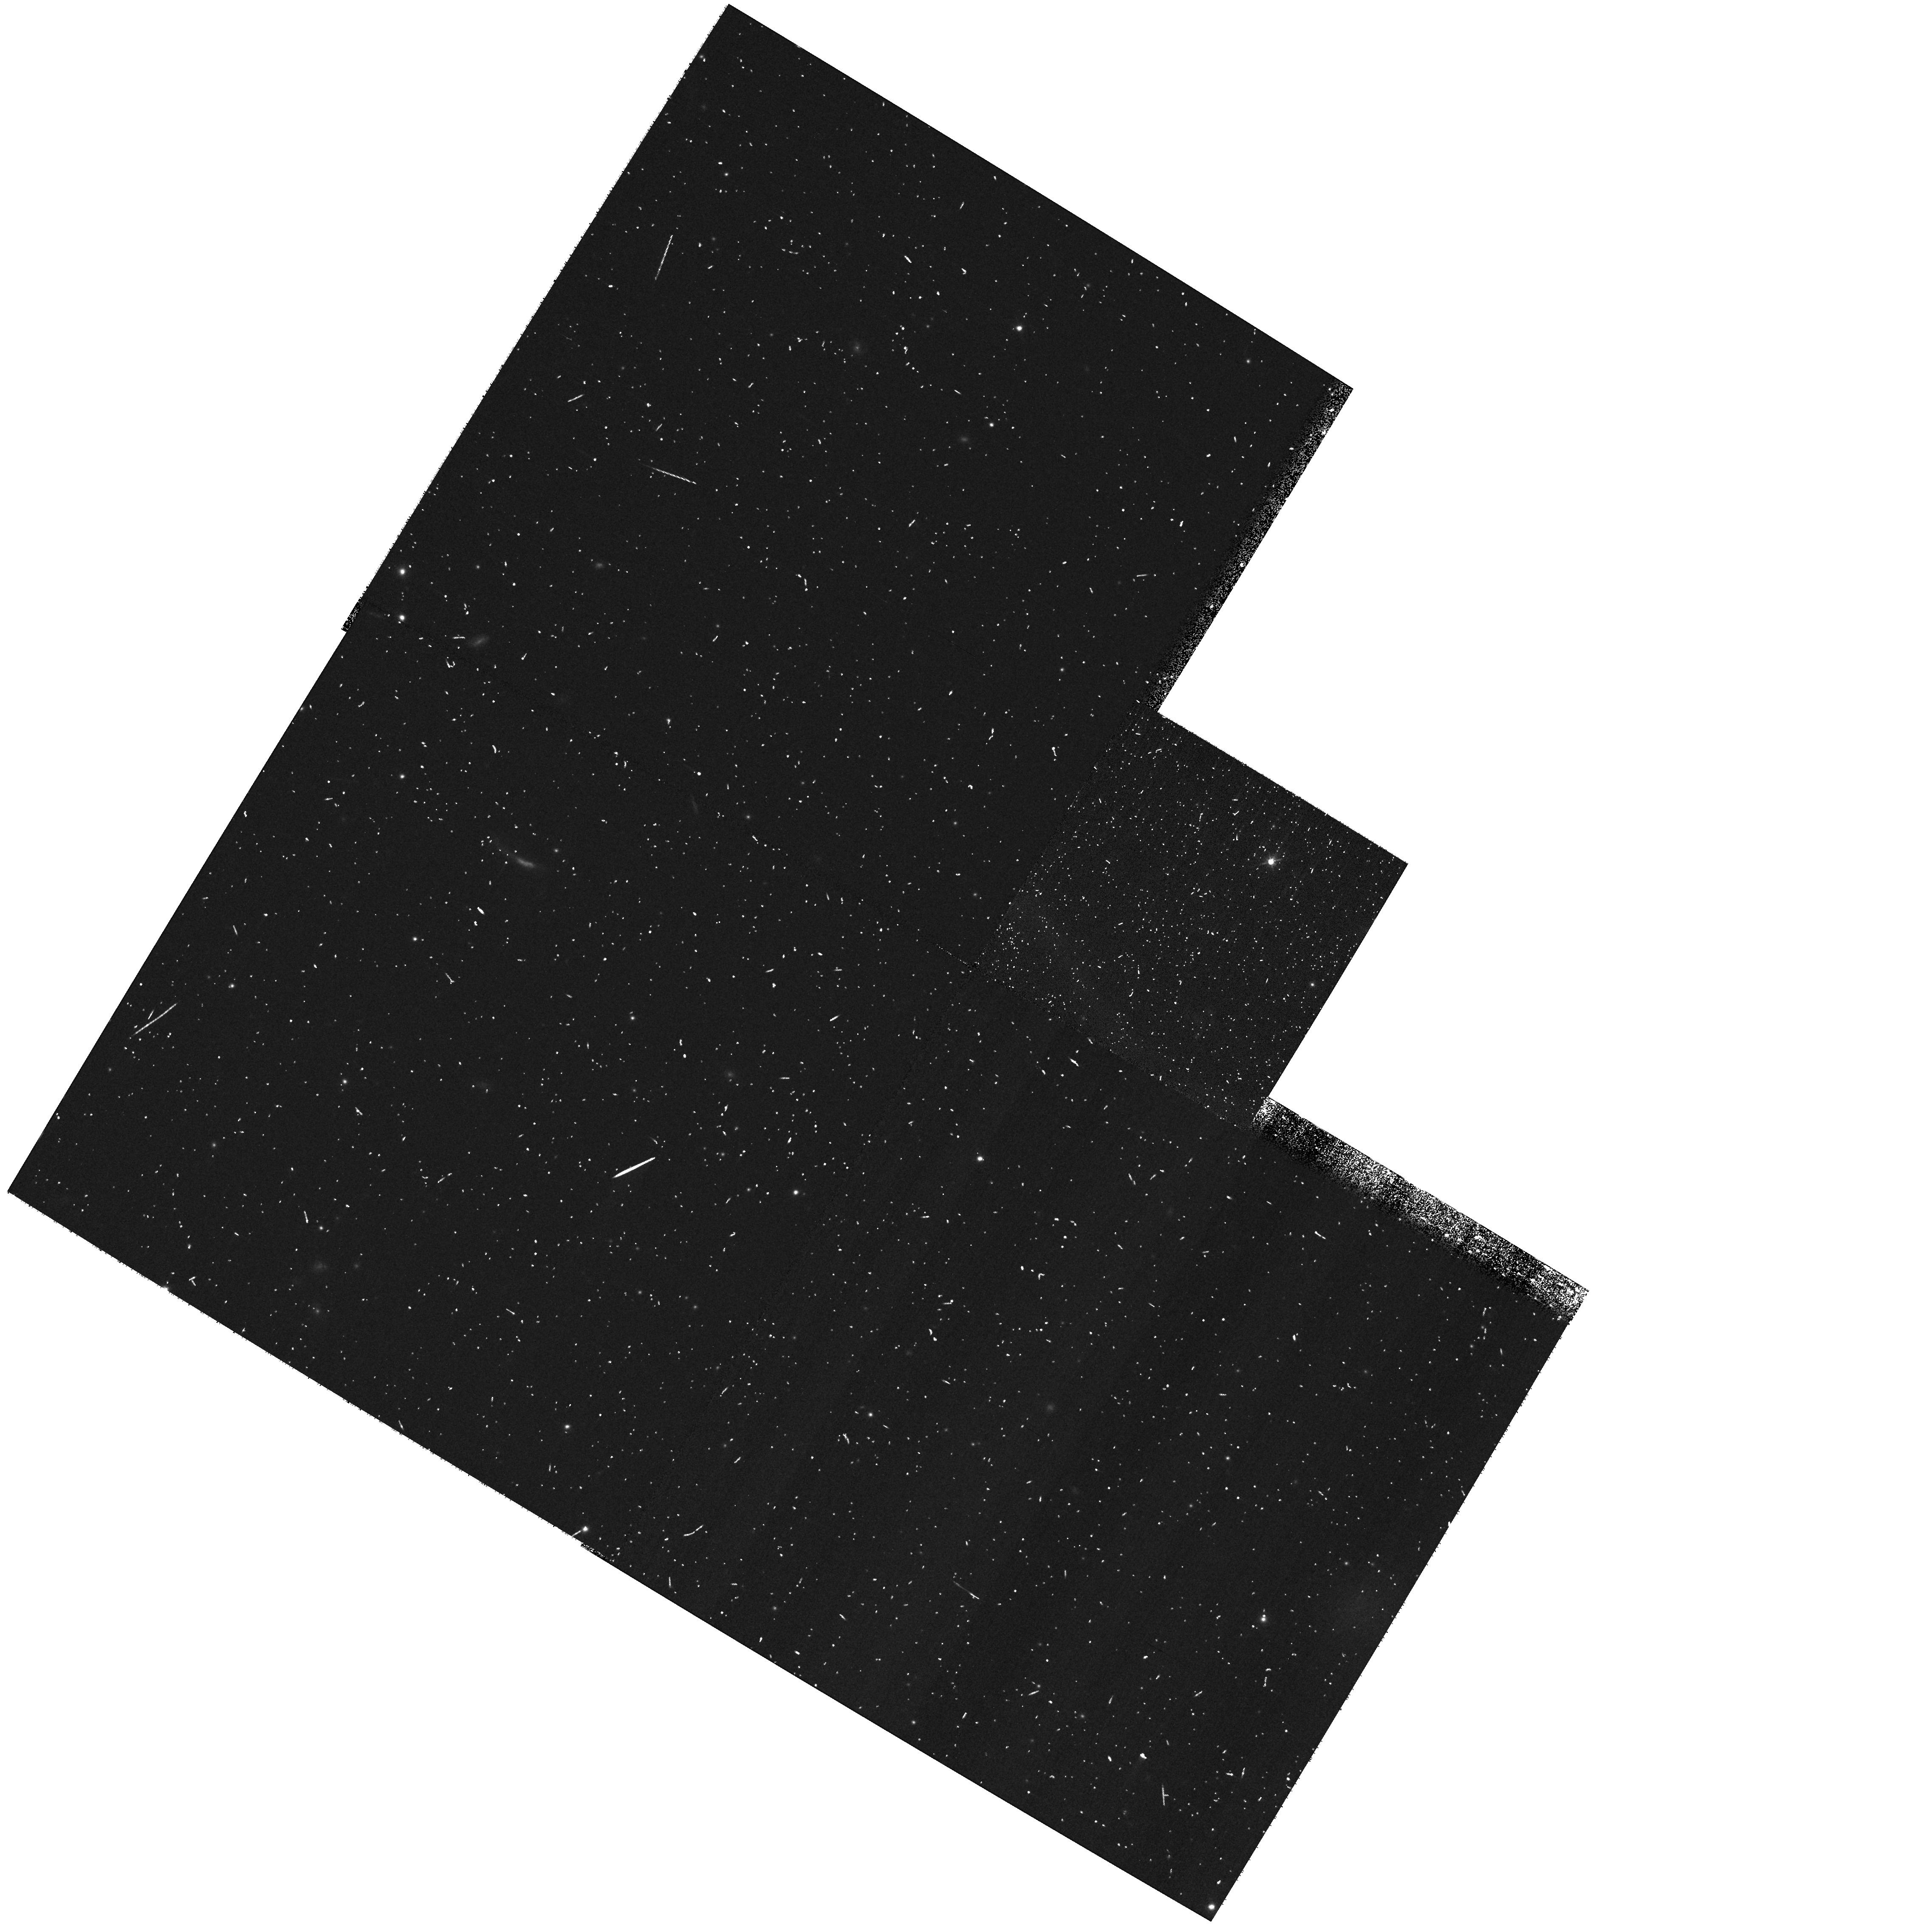
Target: field at RA 187.650°, Dec 12.479°. Instrument: WFPC2/PC. Filter: F606W. Exposure: 6 min. Observation ID: hst_10543_47_wfpc2_pc_f606w_u9e047

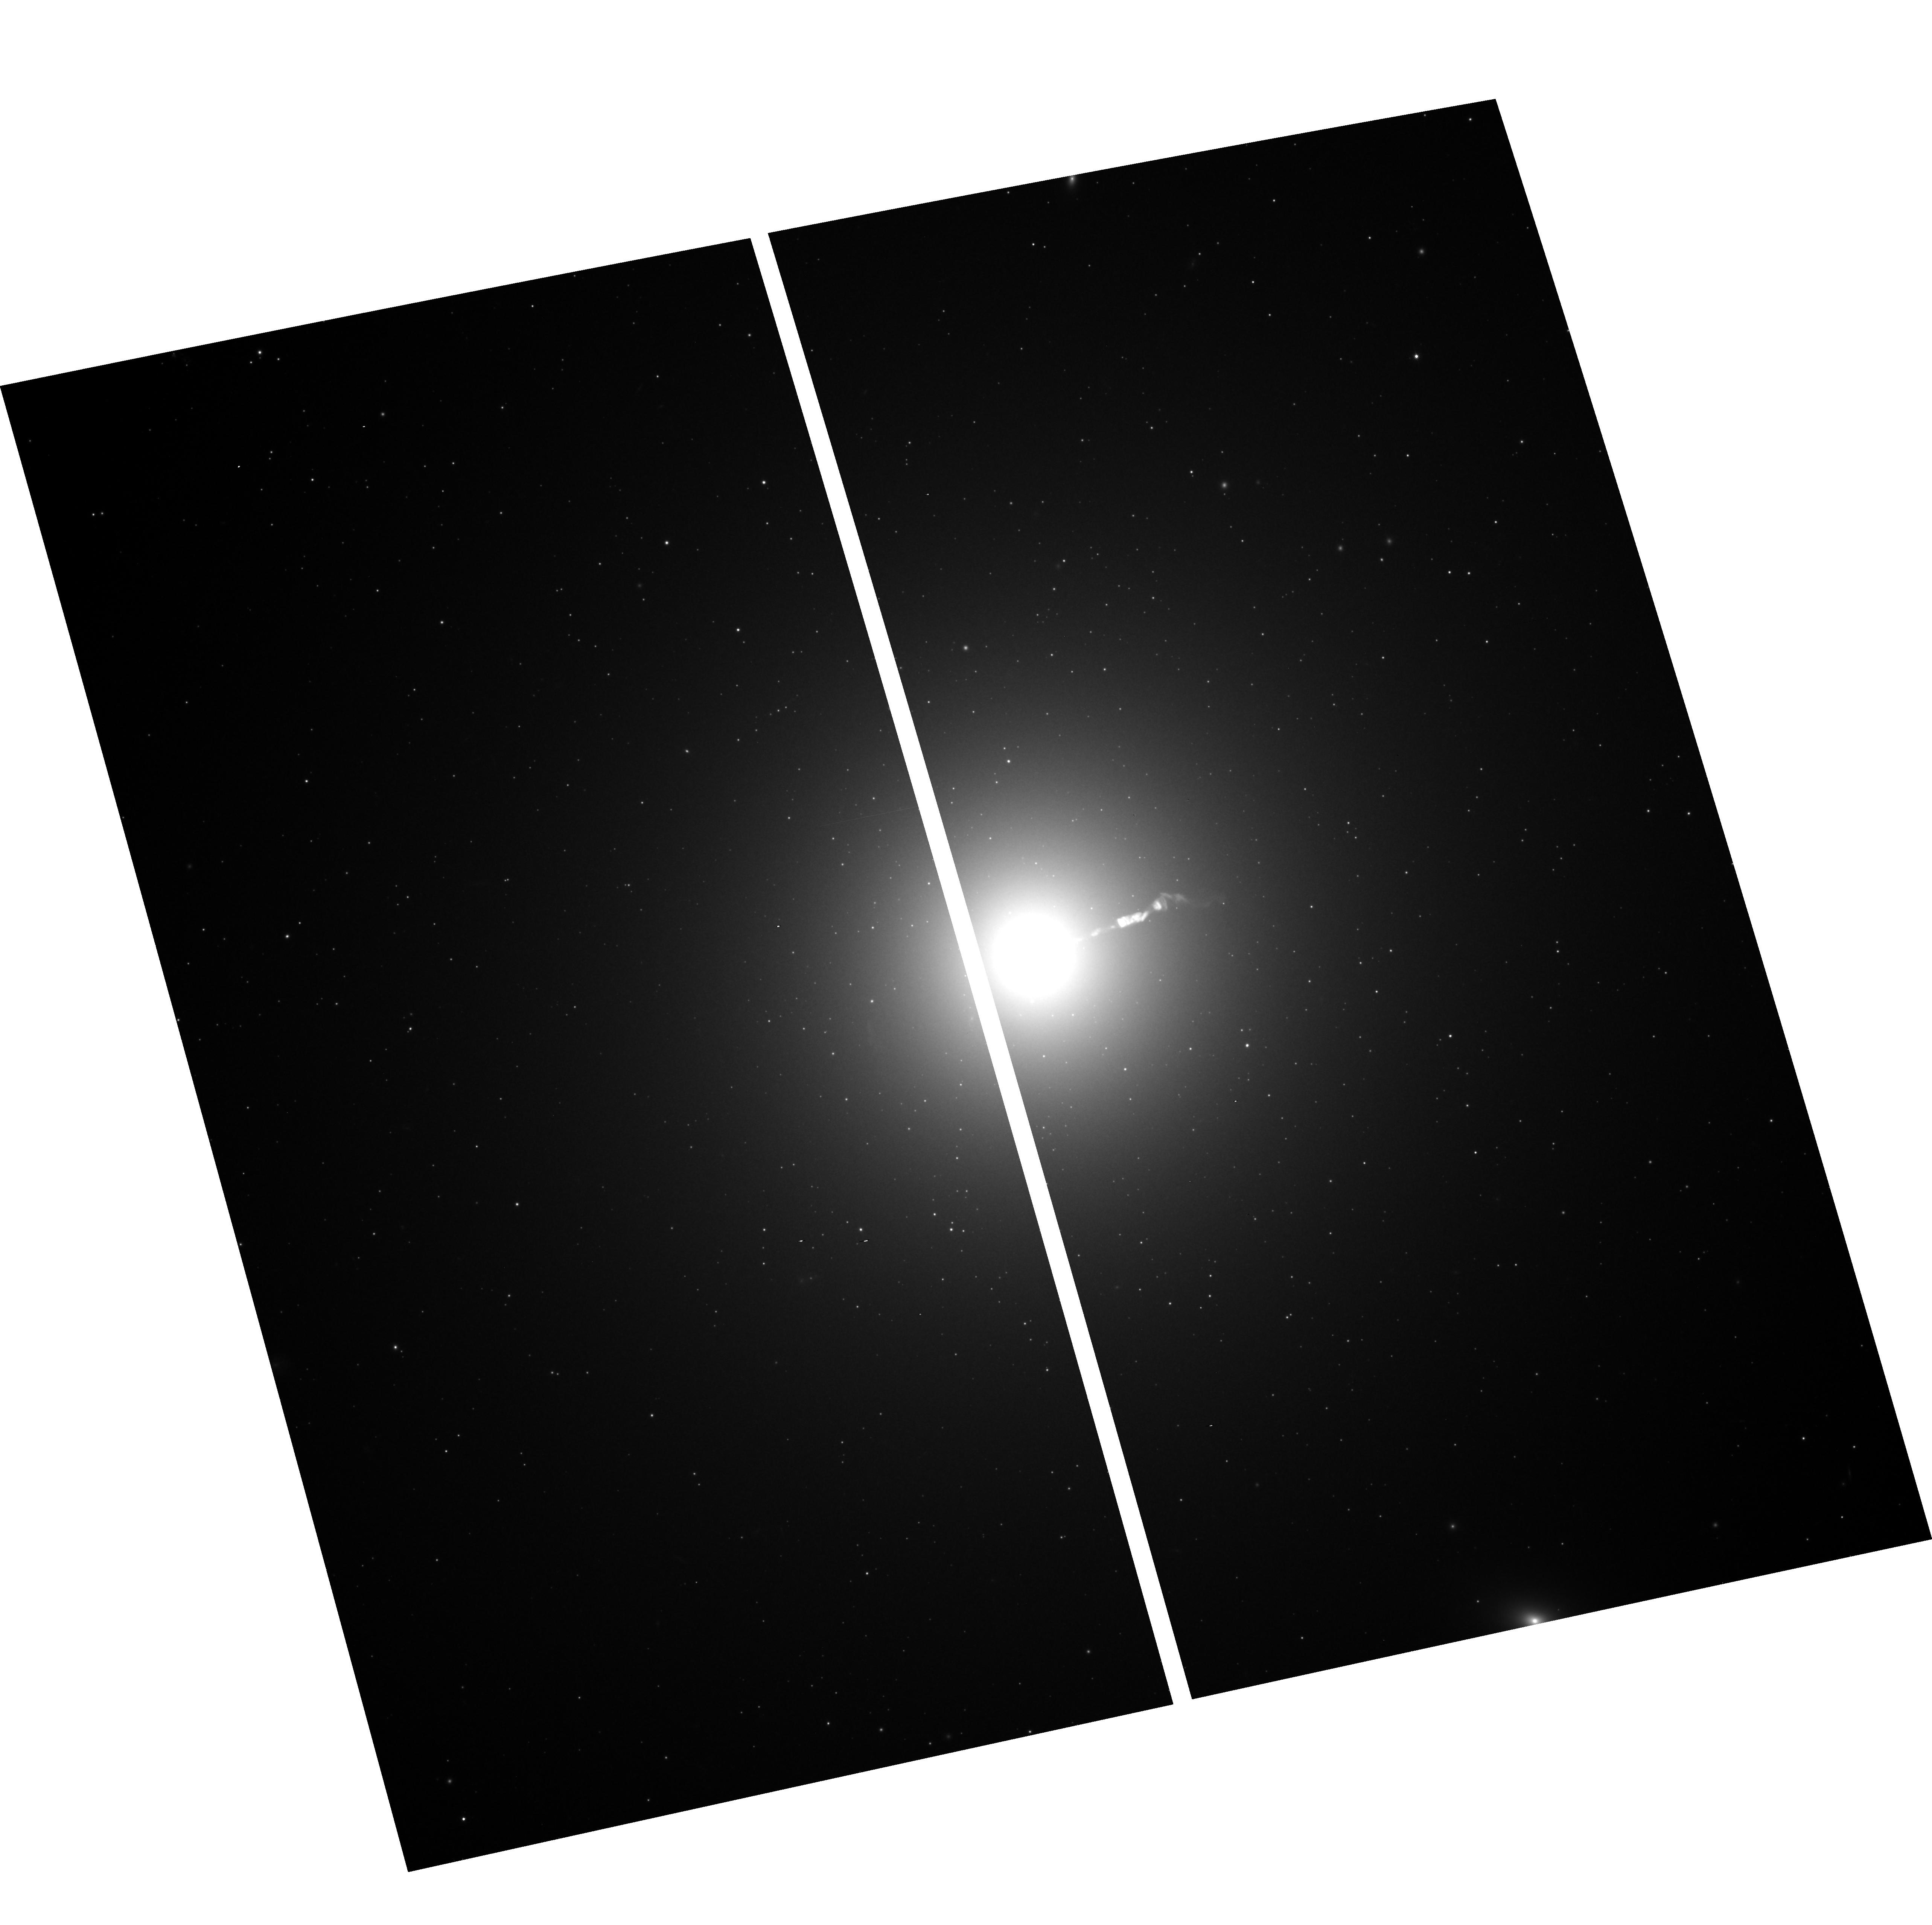
Target: M87. Instrument: ACS/WFC. Filter: F814W. Exposure: 24 min. Observation ID: hst_10543_38_acs_wfc_f814w_j9e038

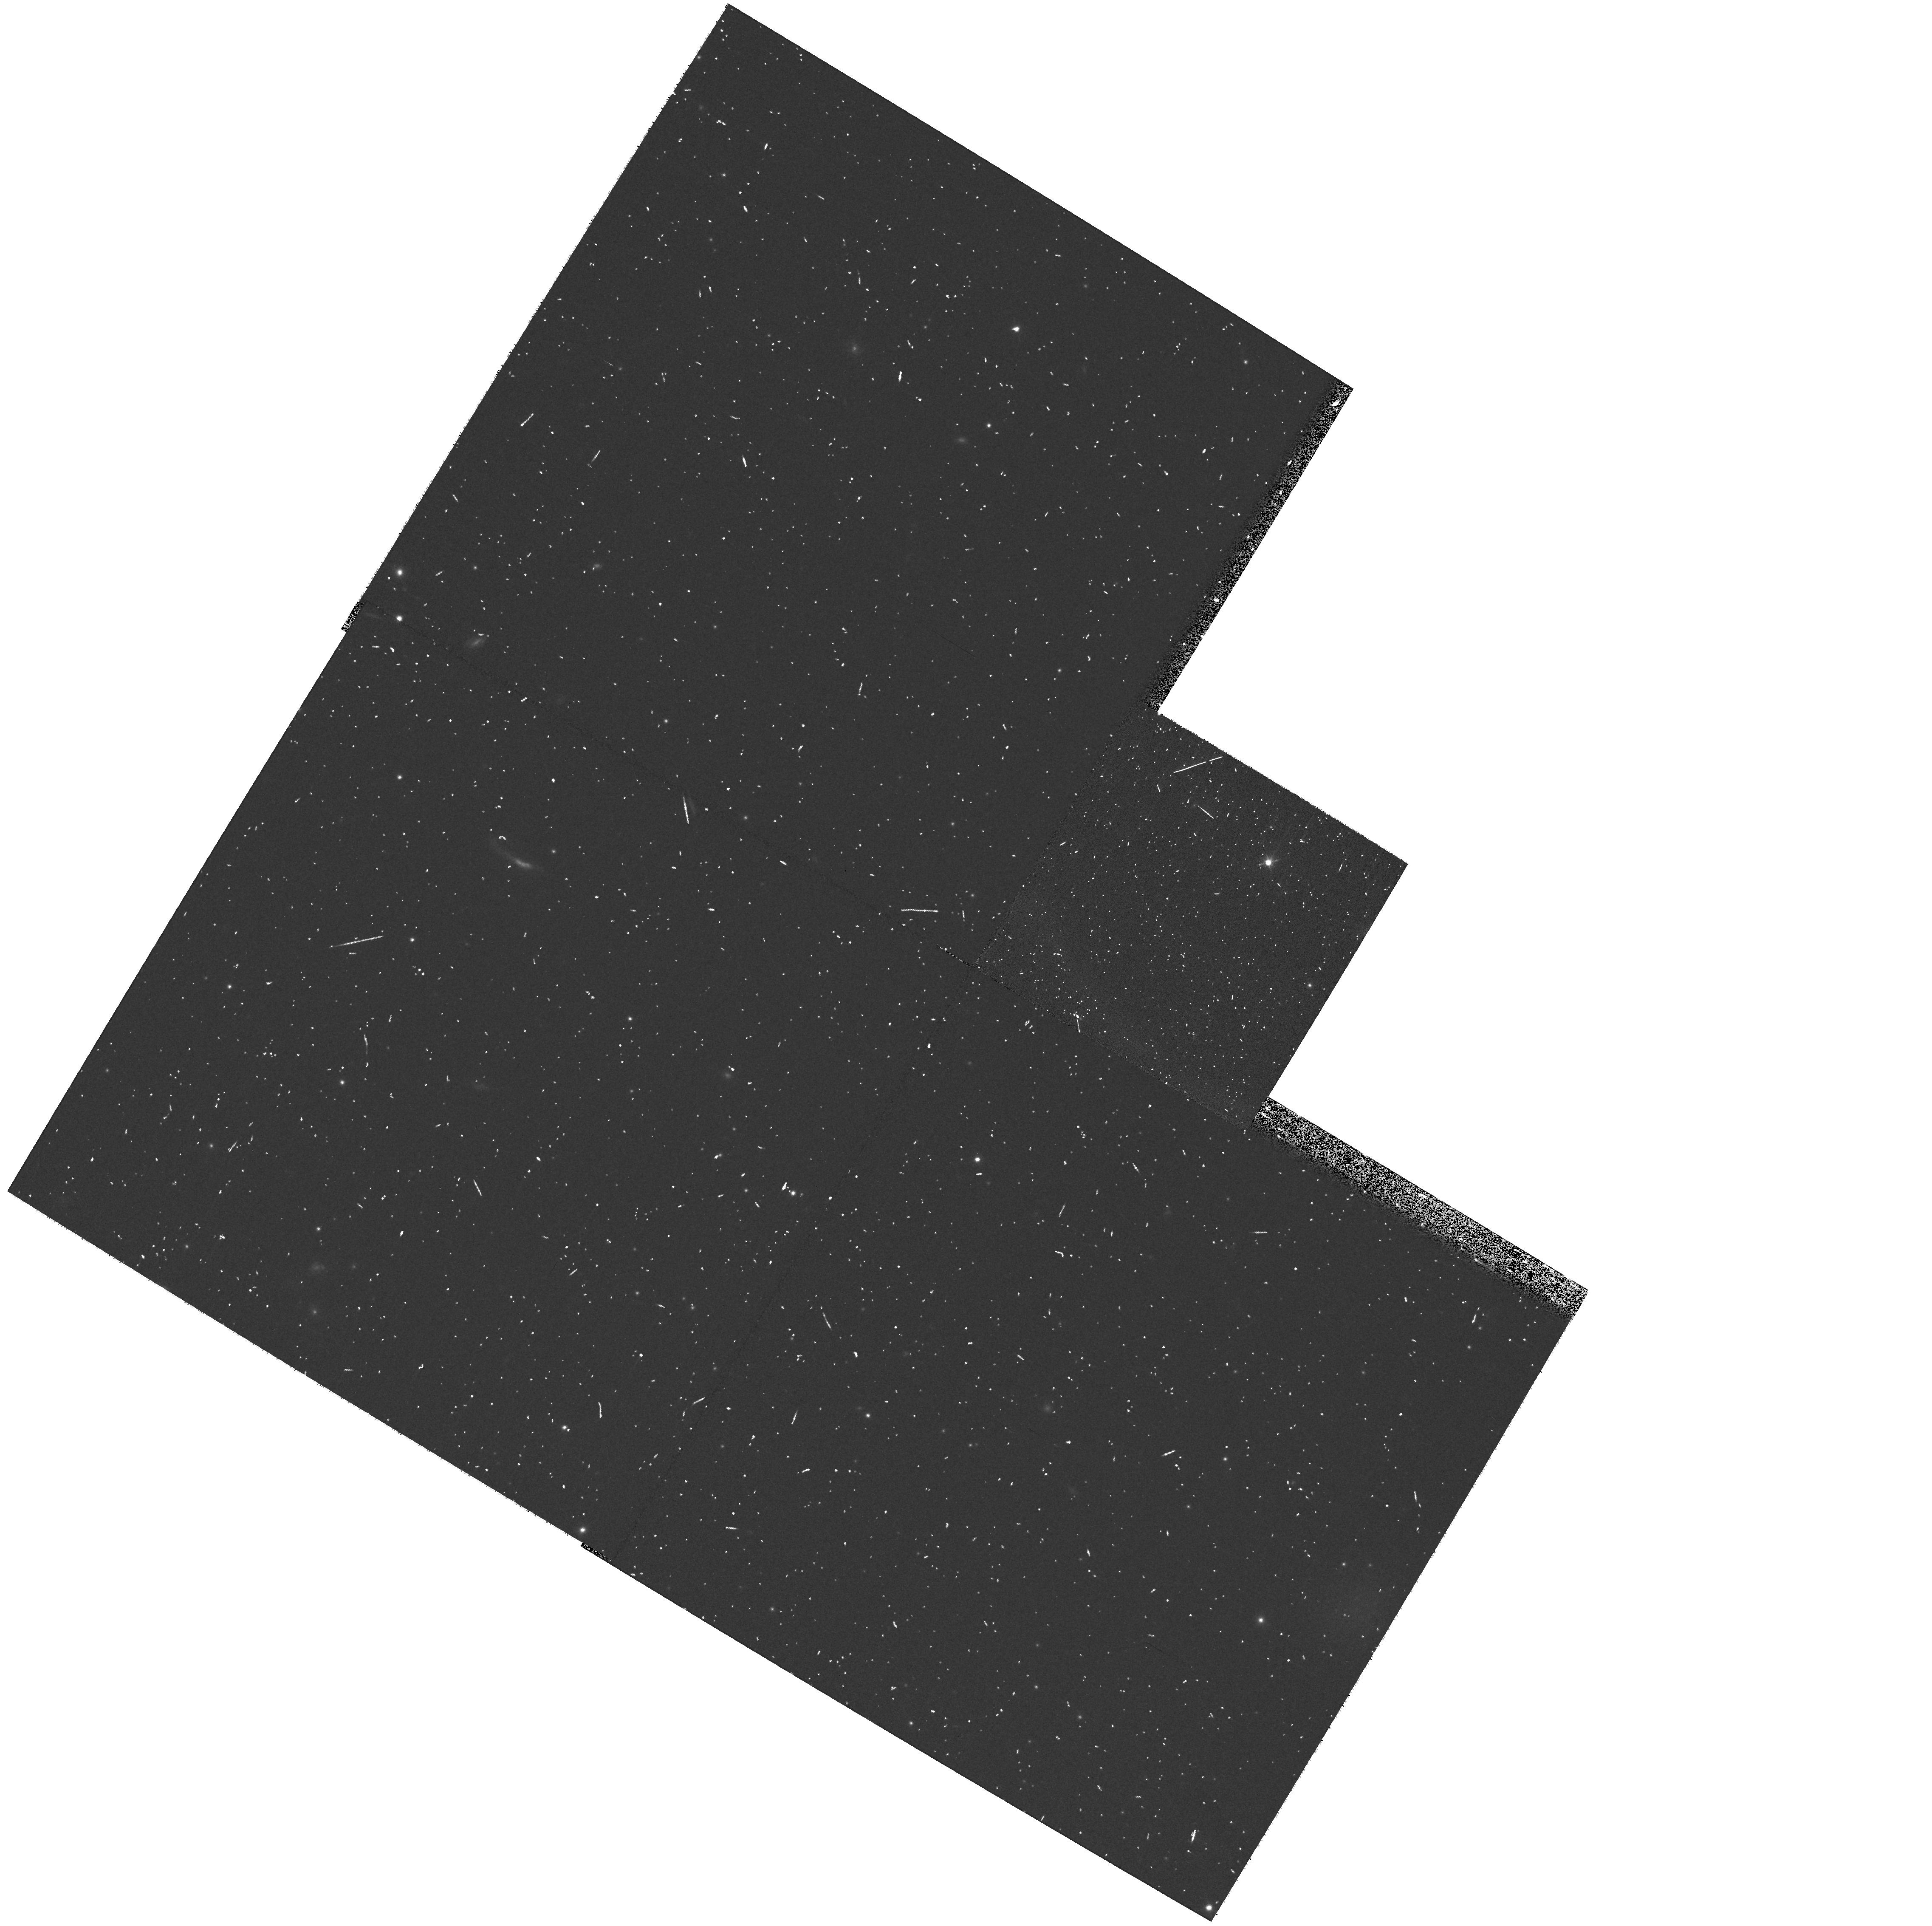
Target: field at RA 187.649°, Dec 12.479°. Instrument: WFPC2/PC. Filter: F606W. Exposure: 6 min. Observation ID: hst_10543_01_wfpc2_pc_f606w_u9e001

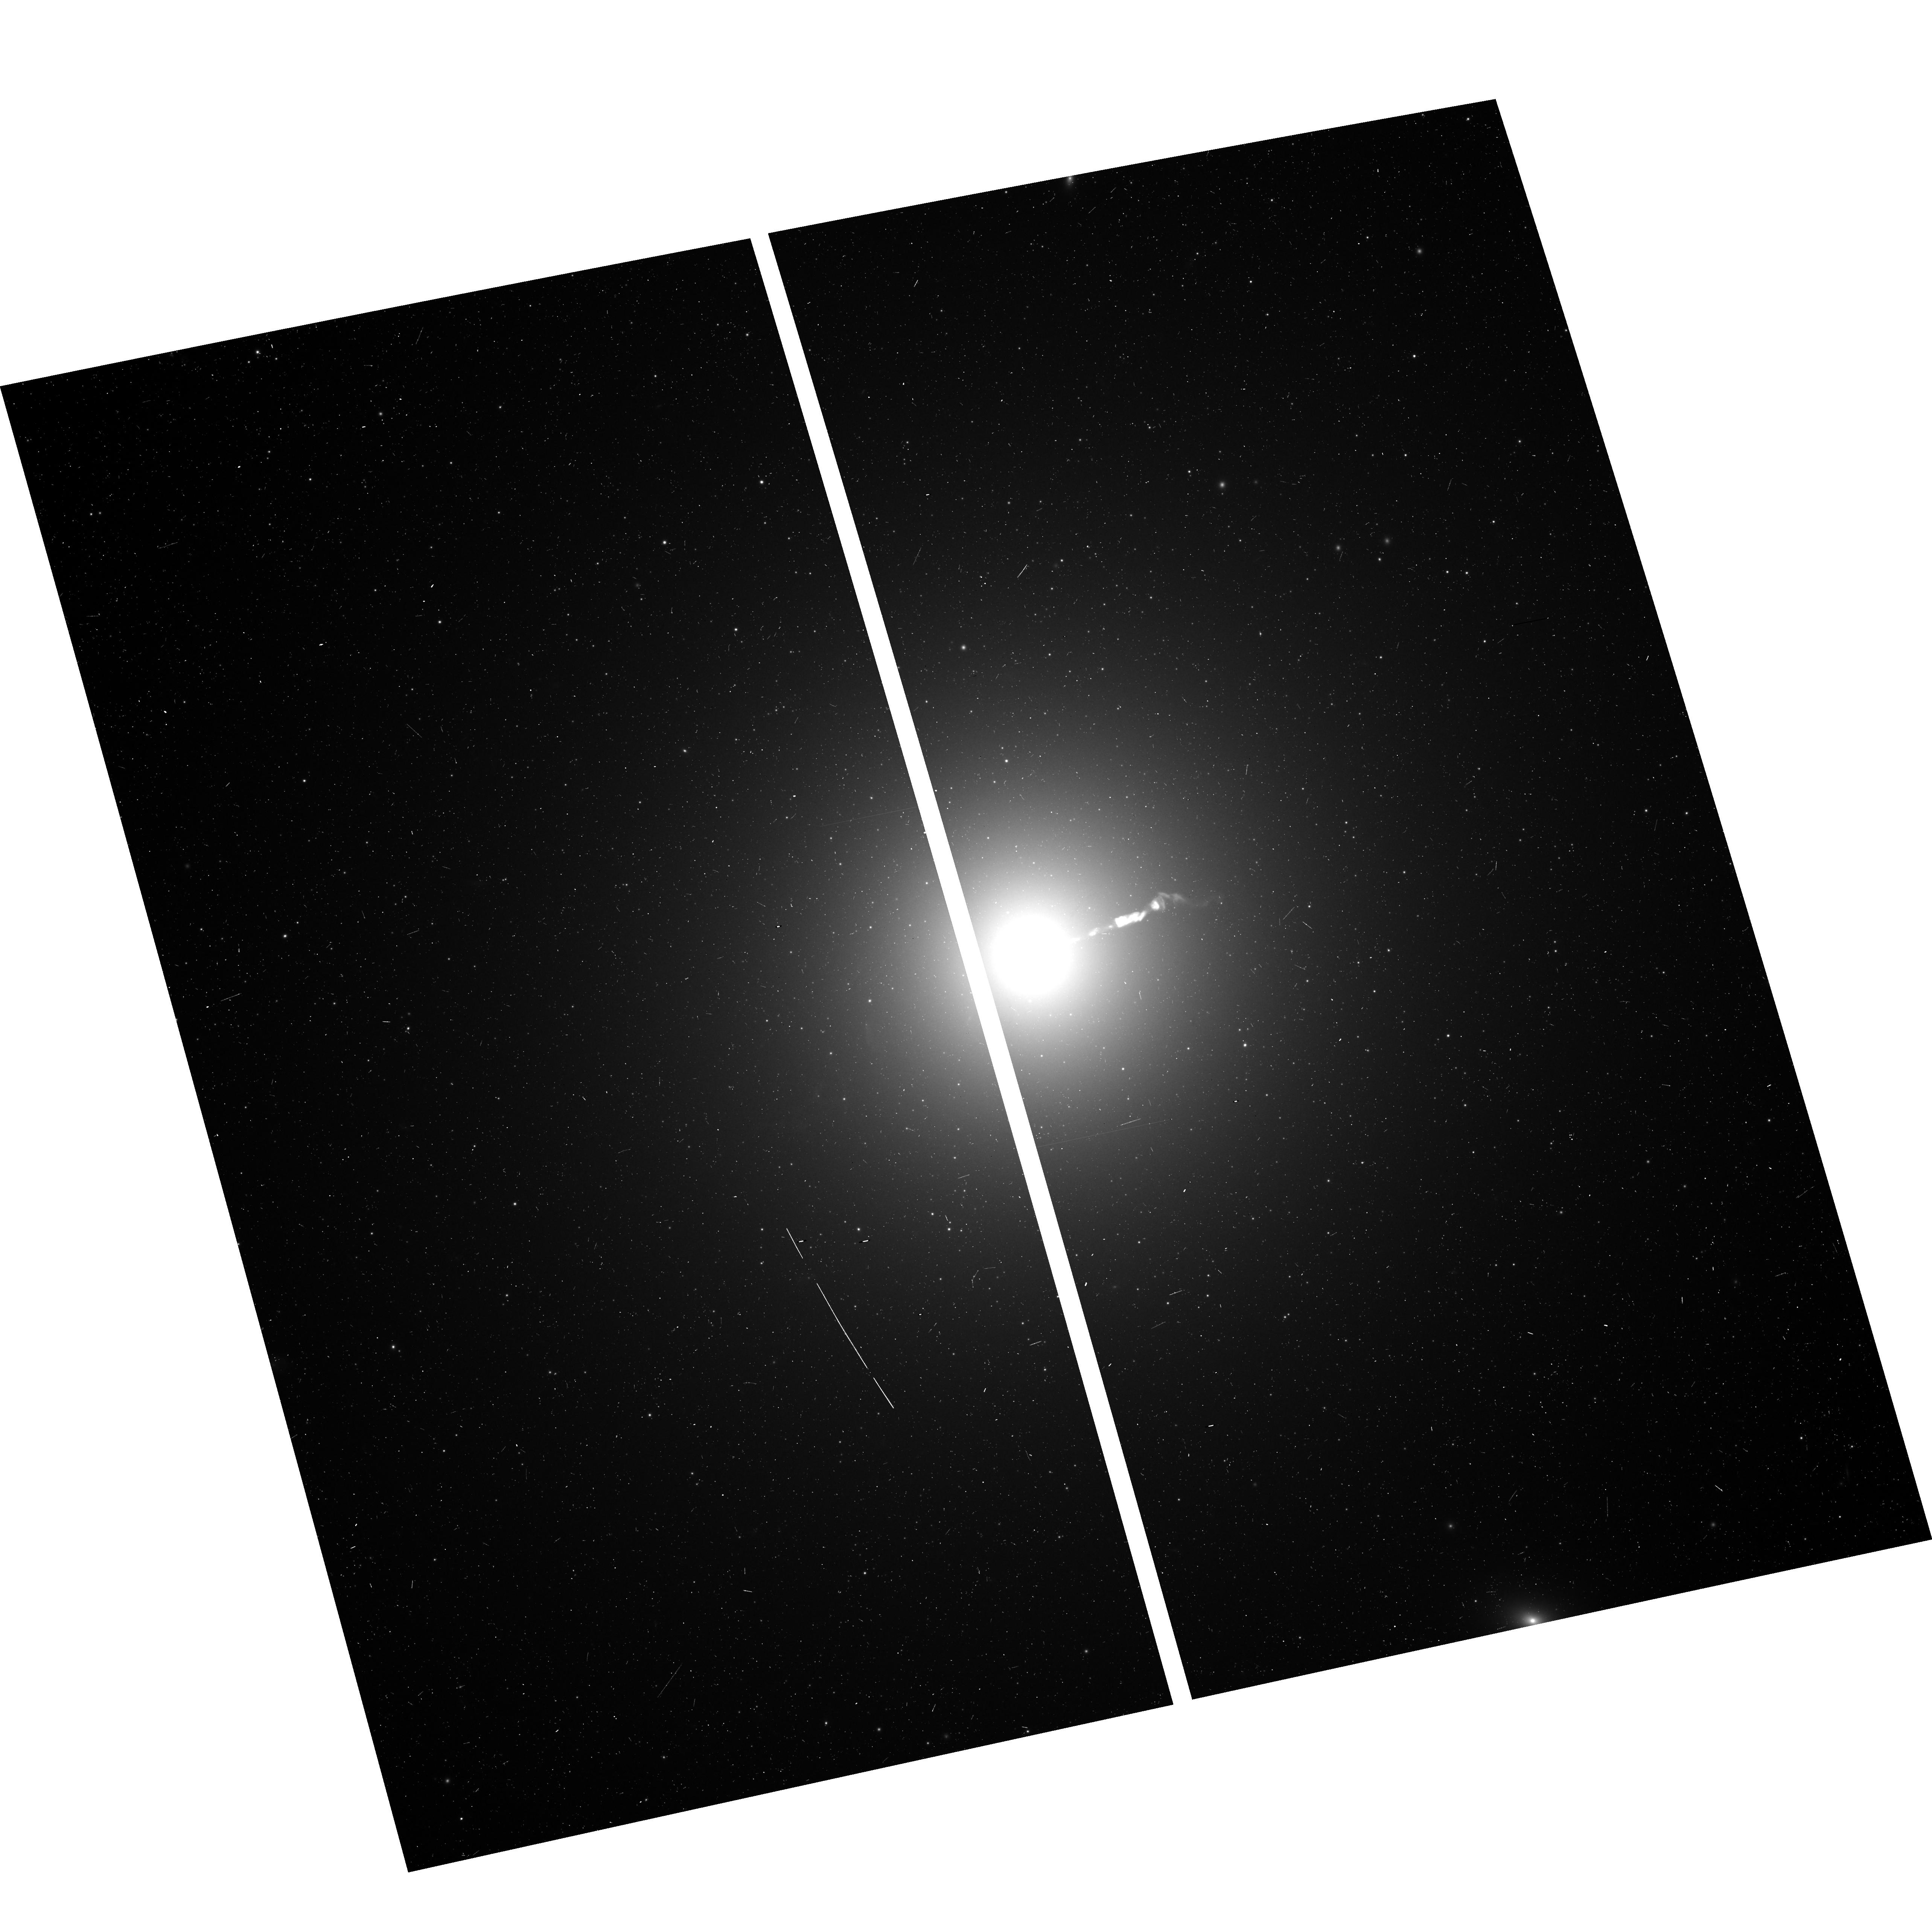
Target: M87. Instrument: ACS/WFC. Filter: F606W. Exposure: 8 min. Observation ID: hst_10543_04_acs_wfc_f606w_j9e004

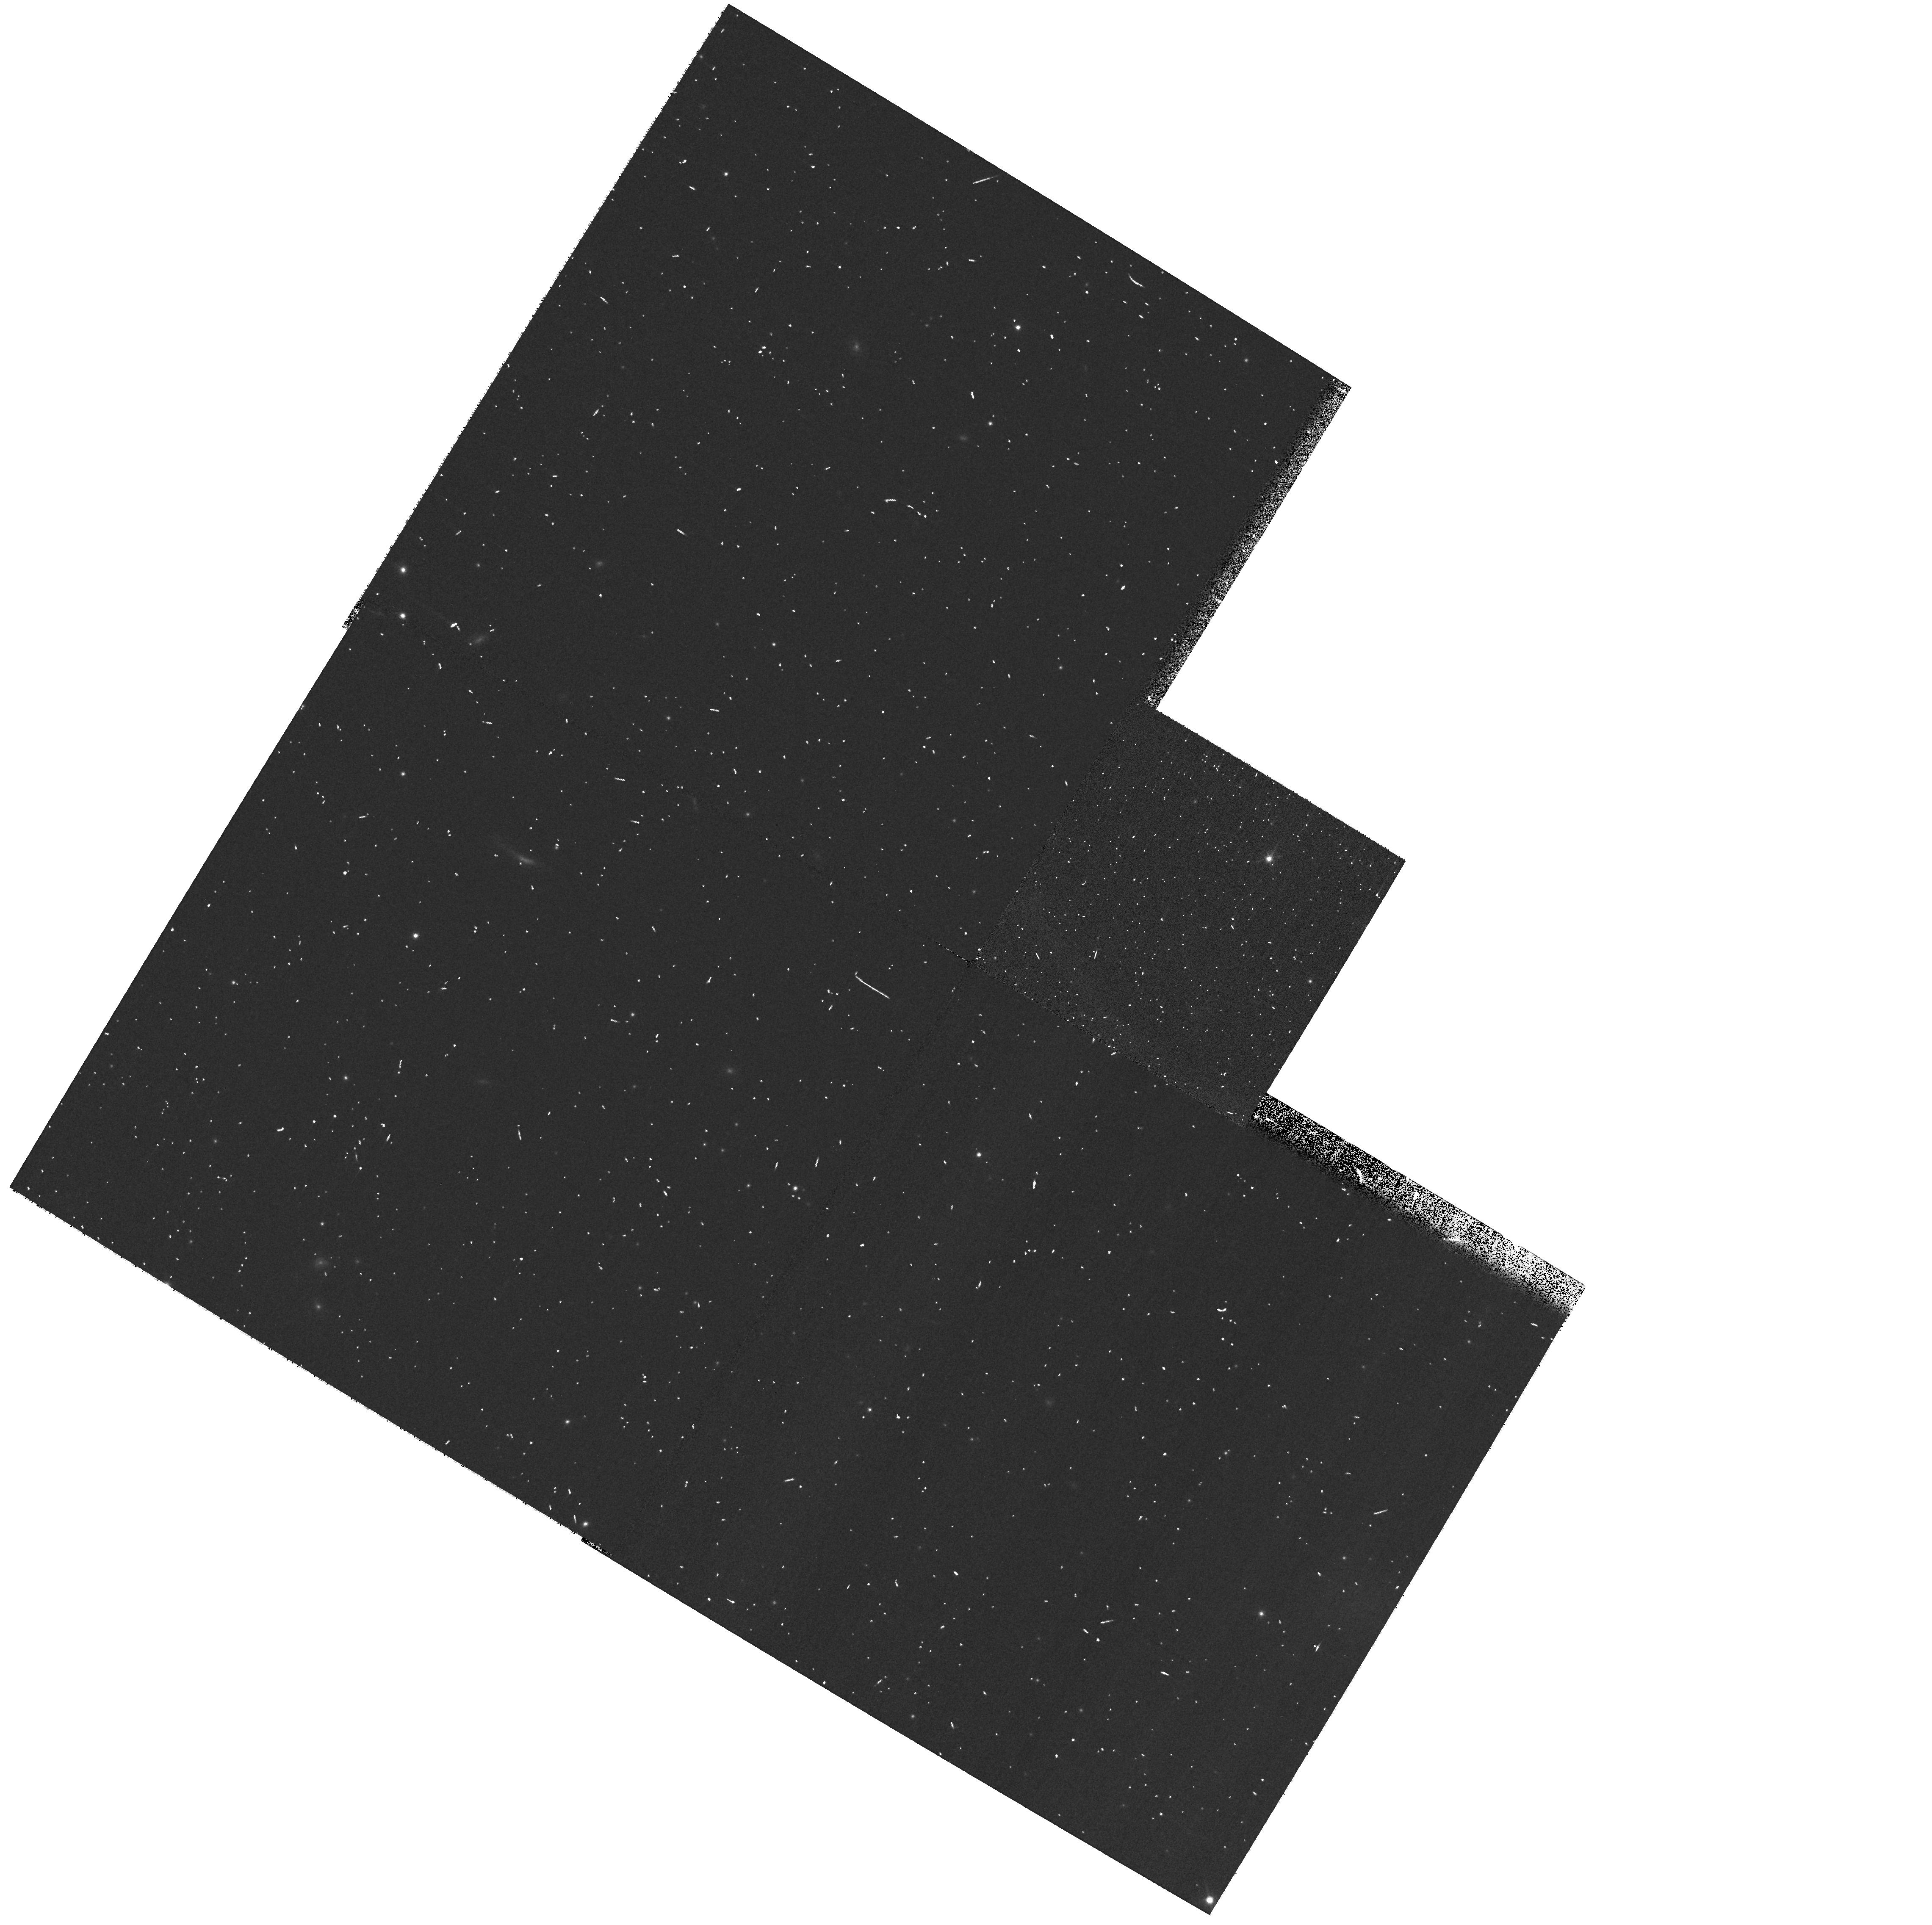
Target: field at RA 187.650°, Dec 12.479°. Instrument: WFPC2/PC. Filter: F814W. Exposure: 5 min. Observation ID: hst_10543_07_wfpc2_pc_f814w_u9e007

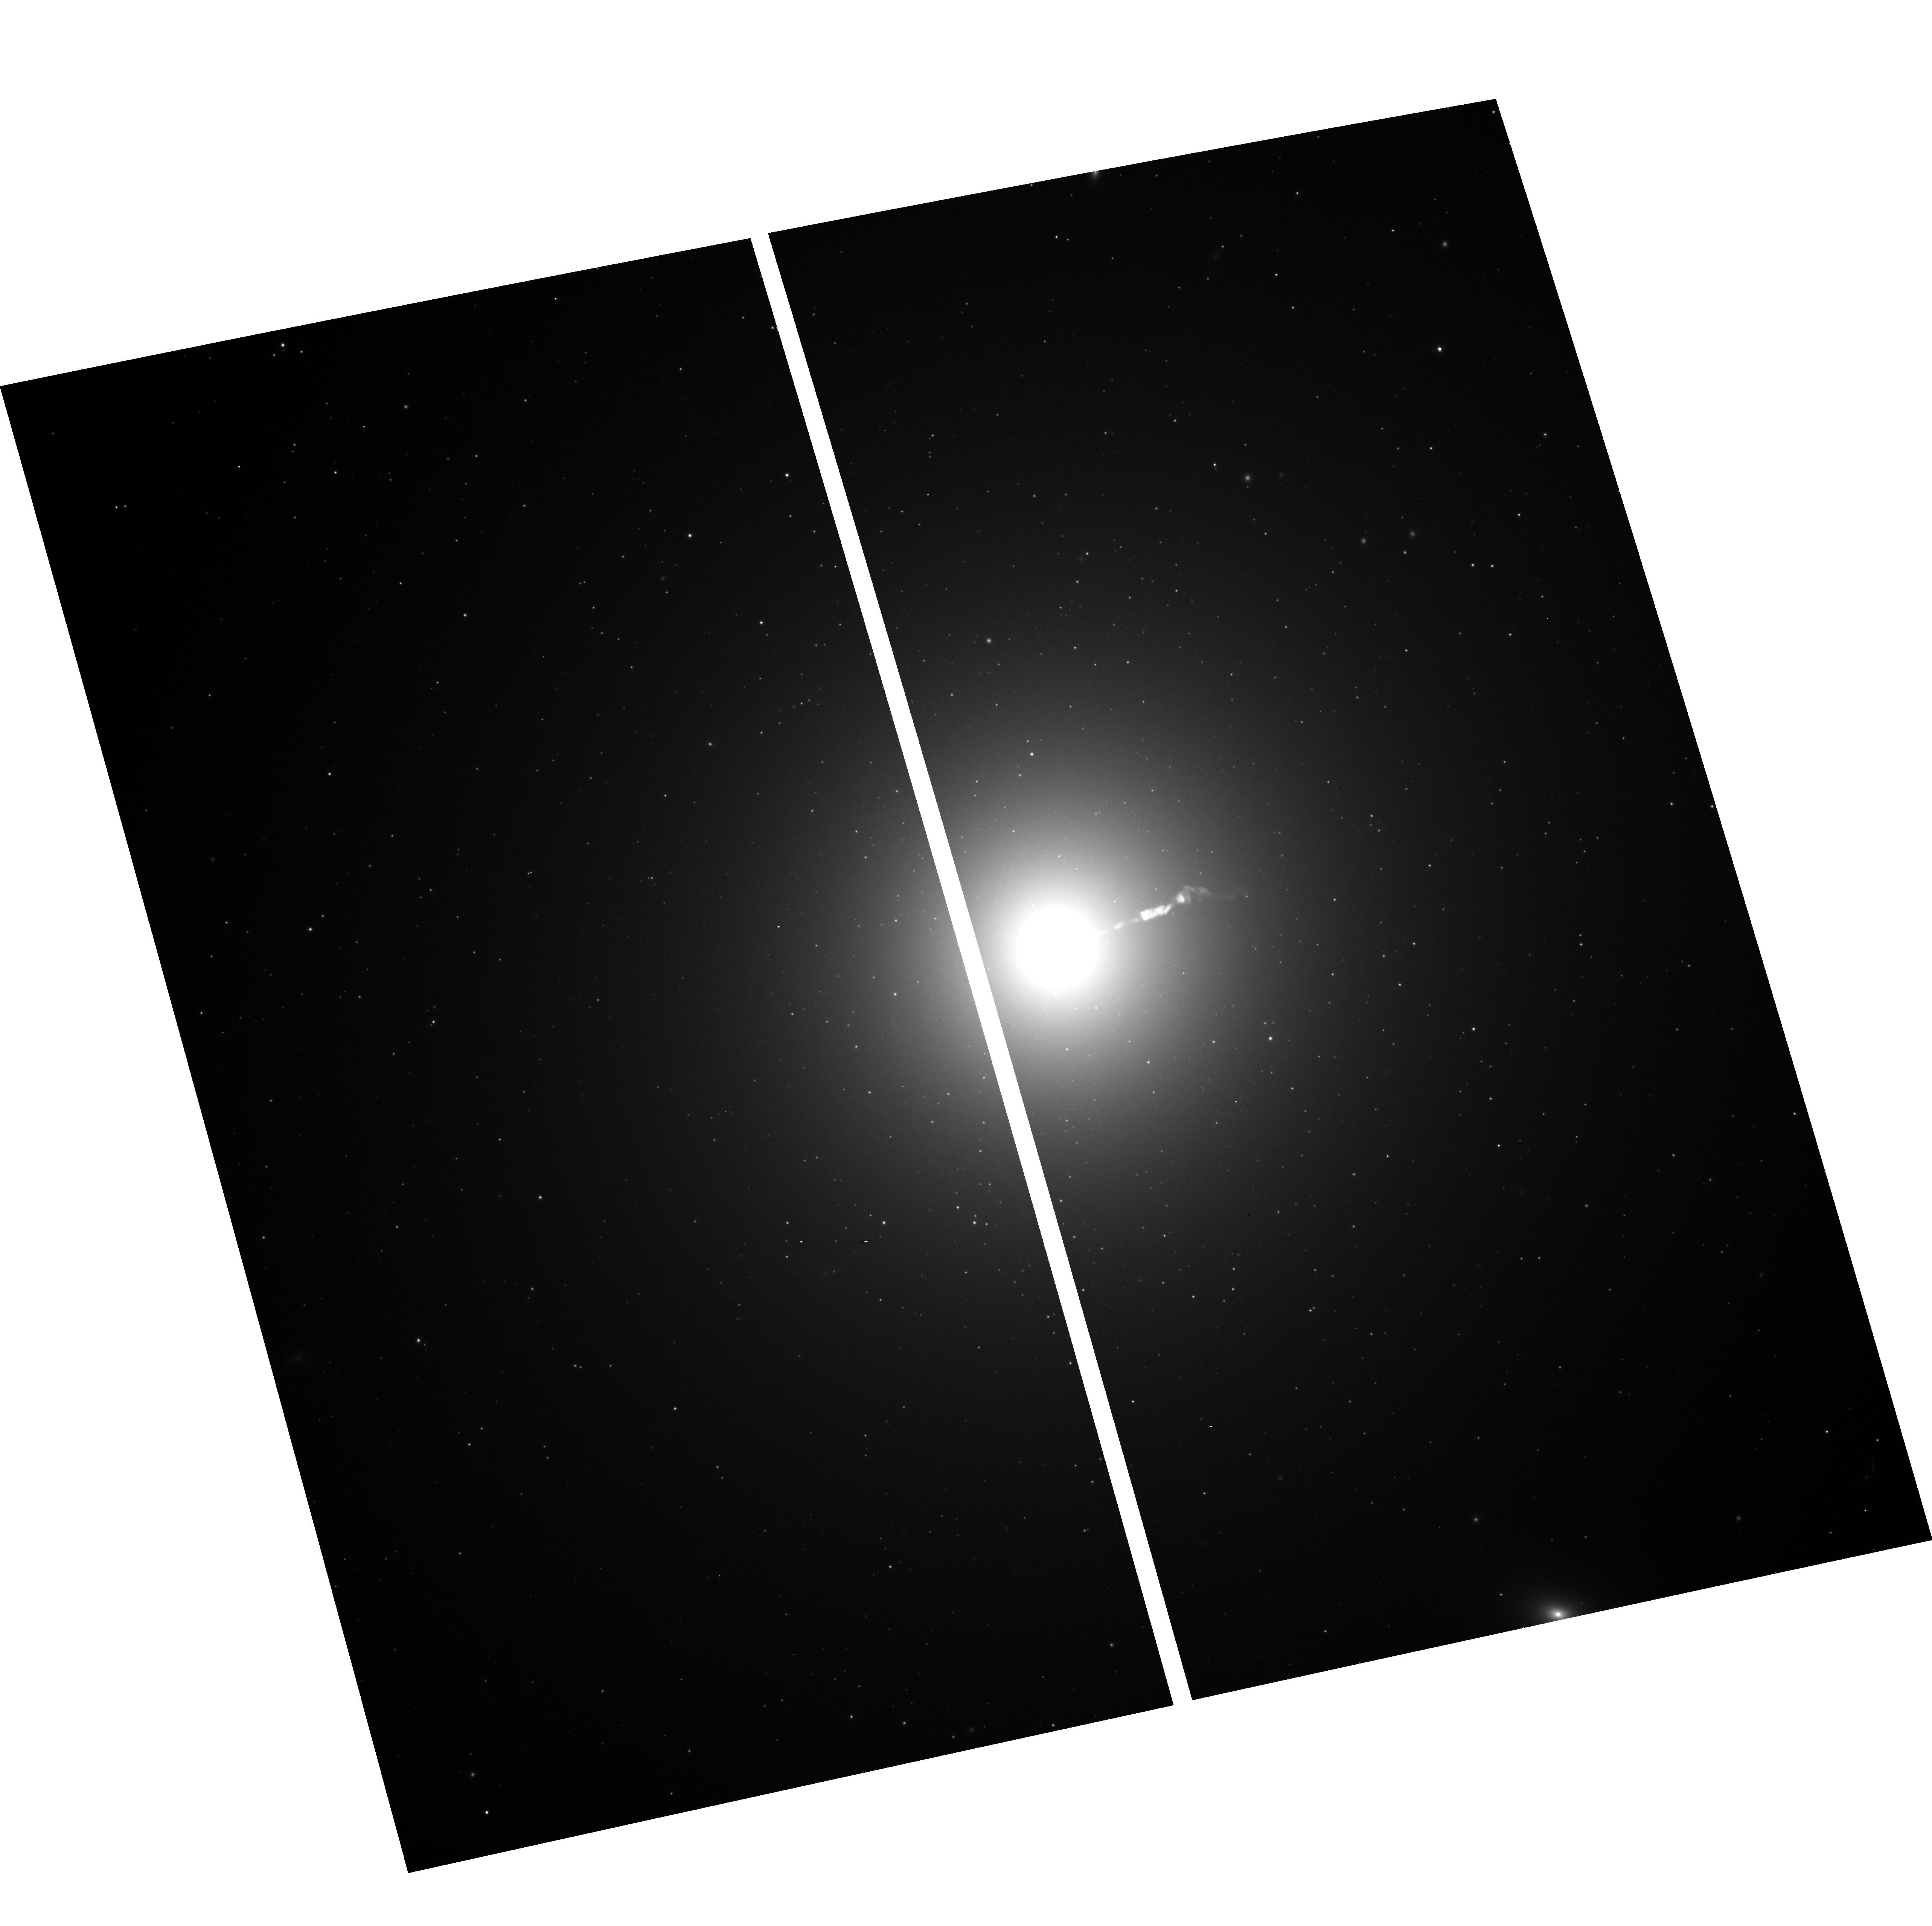
Target: M87. Instrument: ACS/WFC. Filter: F814W. Exposure: 24 min. Observation ID: hst_10543_47_acs_wfc_f814w_j9e047

Microlensing in M87 and the Virgo Cluster (PI: Baltz, Edward A.)

Resolving the nature of dark matter is an urgent problem. The results of the MACHO survey of the Milky Way dark halo toward the LMC indicate that a significant fraction of the halo consists of stellar mass objects. The VATT/Columbia survey of M31 finds a similar lens fraction in the M31 dark halo. We propose a series of observations with ACS that will provide the most thorough search for microlensing toward M87, the central elliptical galaxy of the Virgo cluster. This program is optimized for lenses in the mass range from 0.01 to 1.0 solar masses. By comparing with archival data, we can detect lenses as massive as 100 solar masses, such as the remnants of the first stars. These observations will have at least 15 times more sensitivity to microlensing than any previous survey, e.g. using WFPC2. This is due to the factor of 2 larger area, factor of more than 4 more sensitivity in the I-band, superior pixel scale and longer baseline of observations. Based on the halo microlensing results in the Milky Way and M31, we might expect that galaxy collisions and stripping would populate the overall cluster halo with a large number of stellar mass objects. This program would determine definitively if such objects compose the cluster dark matter at the level seen in the Milky Way. A negative result would indicate that such objects do not populate the intracluster medium, and may indicate that galaxy harassment is not as vigorous as expected. We can measure the level of events due to the M87 halo: this would be the best exploration to date of such a lens population in an elliptical galaxy. Star-star lensing should also be detectable. About 20 erupting classical novae will be seen, allowing to determine the definitive nova rate for this giant elliptical galaxy. We will determine if our recent HST detection of an M87 globular cluster nova was a fluke, or indicative of a 100x higher rate of incidence of cataclysmic variables and nova eruptions in globulars than previously believed. We will examine the populations of variable stars, and will be able to cleanly separate them from microlensing.